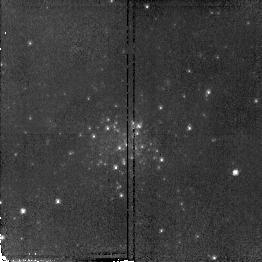
Target: NGC598-C20
Instrument: NICMOS/NIC2
Filter: F110W
Exposure: 9 min
Observation ID: n4wvb1010

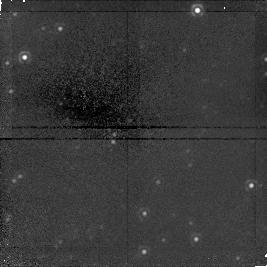
Target: field at RA 23.708°, Dec 30.775°
Instrument: NICMOS/NIC1
Filter: F160W
Exposure: 43 min
Observation ID: n4wv020b0

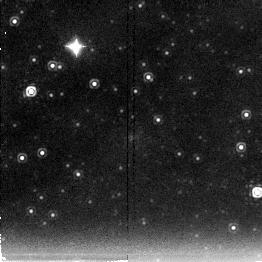
Target: NGC598-U62
Instrument: NICMOS/NIC2
Filter: F222M
Exposure: 43 min
Observation ID: n4wva10a0

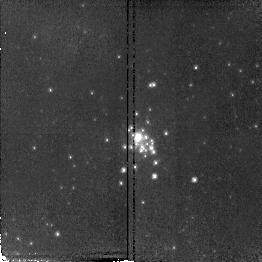
Target: NGC598-M6
Instrument: NICMOS/NIC2
Filter: F110W
Exposure: 9 min
Observation ID: n4wv02010

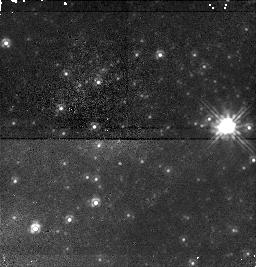
Target: field at RA 23.541°, Dec 30.749°
Instrument: NICMOS/NIC1
Filter: F110W
Exposure: 17 min
Observation ID: n4wva1080

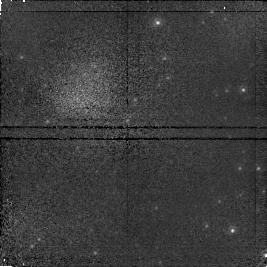
Target: field at RA 23.466°, Dec 30.475°
Instrument: NICMOS/NIC1
Filter: F110W
Exposure: 9 min
Observation ID: n4wva2020

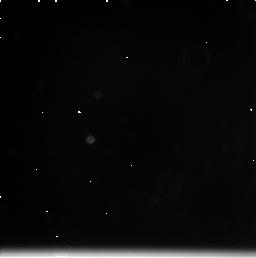
Target: field at RA 23.463°, Dec 30.462°
Instrument: NICMOS/NIC3
Filter: F222M
Exposure: 17 min
Observation ID: n4wva2090

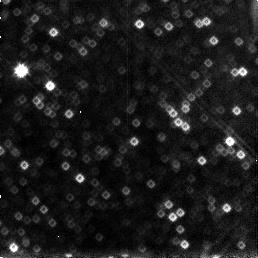
Target: field at RA 23.679°, Dec 30.850°
Instrument: NICMOS/NIC3
Filter: F160W
Exposure: 15 min
Observation ID: n4wvb1060

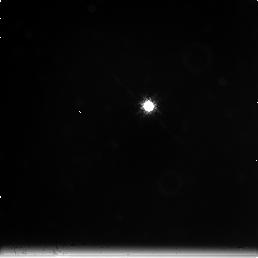
Target: field at RA 23.432°, Dec 30.774°
Instrument: NICMOS/NIC3
Filter: F222M
Exposure: 43 min
Observation ID: n4wv010c0

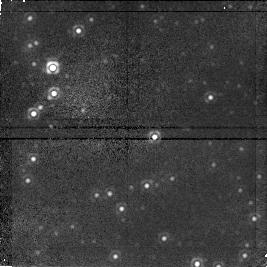
Target: field at RA 23.436°, Dec 30.787°
Instrument: NICMOS/NIC1
Filter: F160W
Exposure: 15 min
Observation ID: n4wv01050

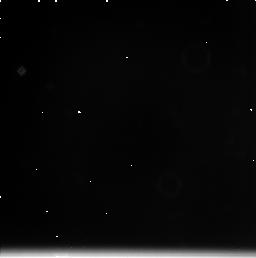
Target: field at RA 23.679°, Dec 30.850°
Instrument: NICMOS/NIC3
Filter: F222M
Exposure: 17 min
Observation ID: n4wvb1090

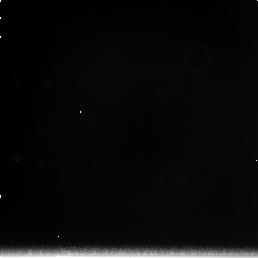
Target: field at RA 23.704°, Dec 30.762°
Instrument: NICMOS/NIC3
Filter: F222M
Exposure: 43 min
Observation ID: n4wv020c0

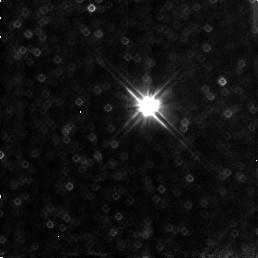
Target: field at RA 23.432°, Dec 30.774°
Instrument: NICMOS/NIC3
Filter: F110W
Exposure: 9 min
Observation ID: n4wv01030

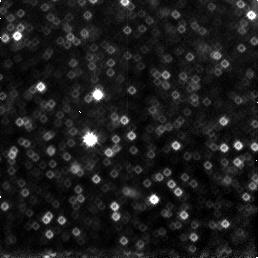
Target: field at RA 23.463°, Dec 30.462°
Instrument: NICMOS/NIC3
Filter: F160W
Exposure: 15 min
Observation ID: n4wva2060

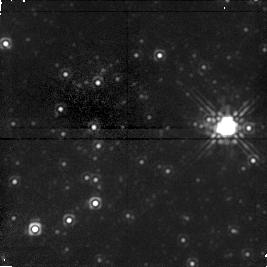
Target: field at RA 23.541°, Dec 30.749°
Instrument: NICMOS/NIC1
Filter: F160W
Exposure: 43 min
Observation ID: n4wva10b0

YOUNG AND INTERMEDIATE AGED CLUSTERS IN M33 AS STELLAR LABORATORIES (PI: Grindlay, Jonathan E.)

We propose studying massive young and intermediate aged clusters in the spiral galaxy M33. We will use these clusters as a stellar laboratory to study the bright asymptotic giant branch (AGB) stars expected in their fields. Similar studies can not be done in our galaxy because massive young and intermediate aged clusters (and the luminous AGB stars they produce) are not found in the Milky Way. While no direct observations of AGB stars in M33 clusters have been reported, a survey of AGB stars in Magellanic Cloud (MC) clusters has produced results which conflict with theory, leaving many questions unanswered. Also, our WFPC2 observations of the reddest clusters in M33 have revealed the presence of extremely red horizontal branches (HBs) in 9 of 10 clusters surveyed, suggestive of intermediate ages. Confirmation of this by observing luminous AGB stars would be a stunning result since all other (albeit weaker) evidence points to cluster ages > 10 Gyr. NICMOS is superbly suited to these cluster studies because: (1) NIC2 has excellent resolution with sufficient field of view to observe entire clusters, (2) NIR photometry is the best wavelength range for measuring bolometric luminosities and temperatures and (3) the M33 giants can be observed efficiently in the NIR. These observations will also be used to test an important distance scale technique, will serve as a template for age estimates of general stellar populations in distant galaxies, and can be used to study cluster evolution and the age-metallicity relation.